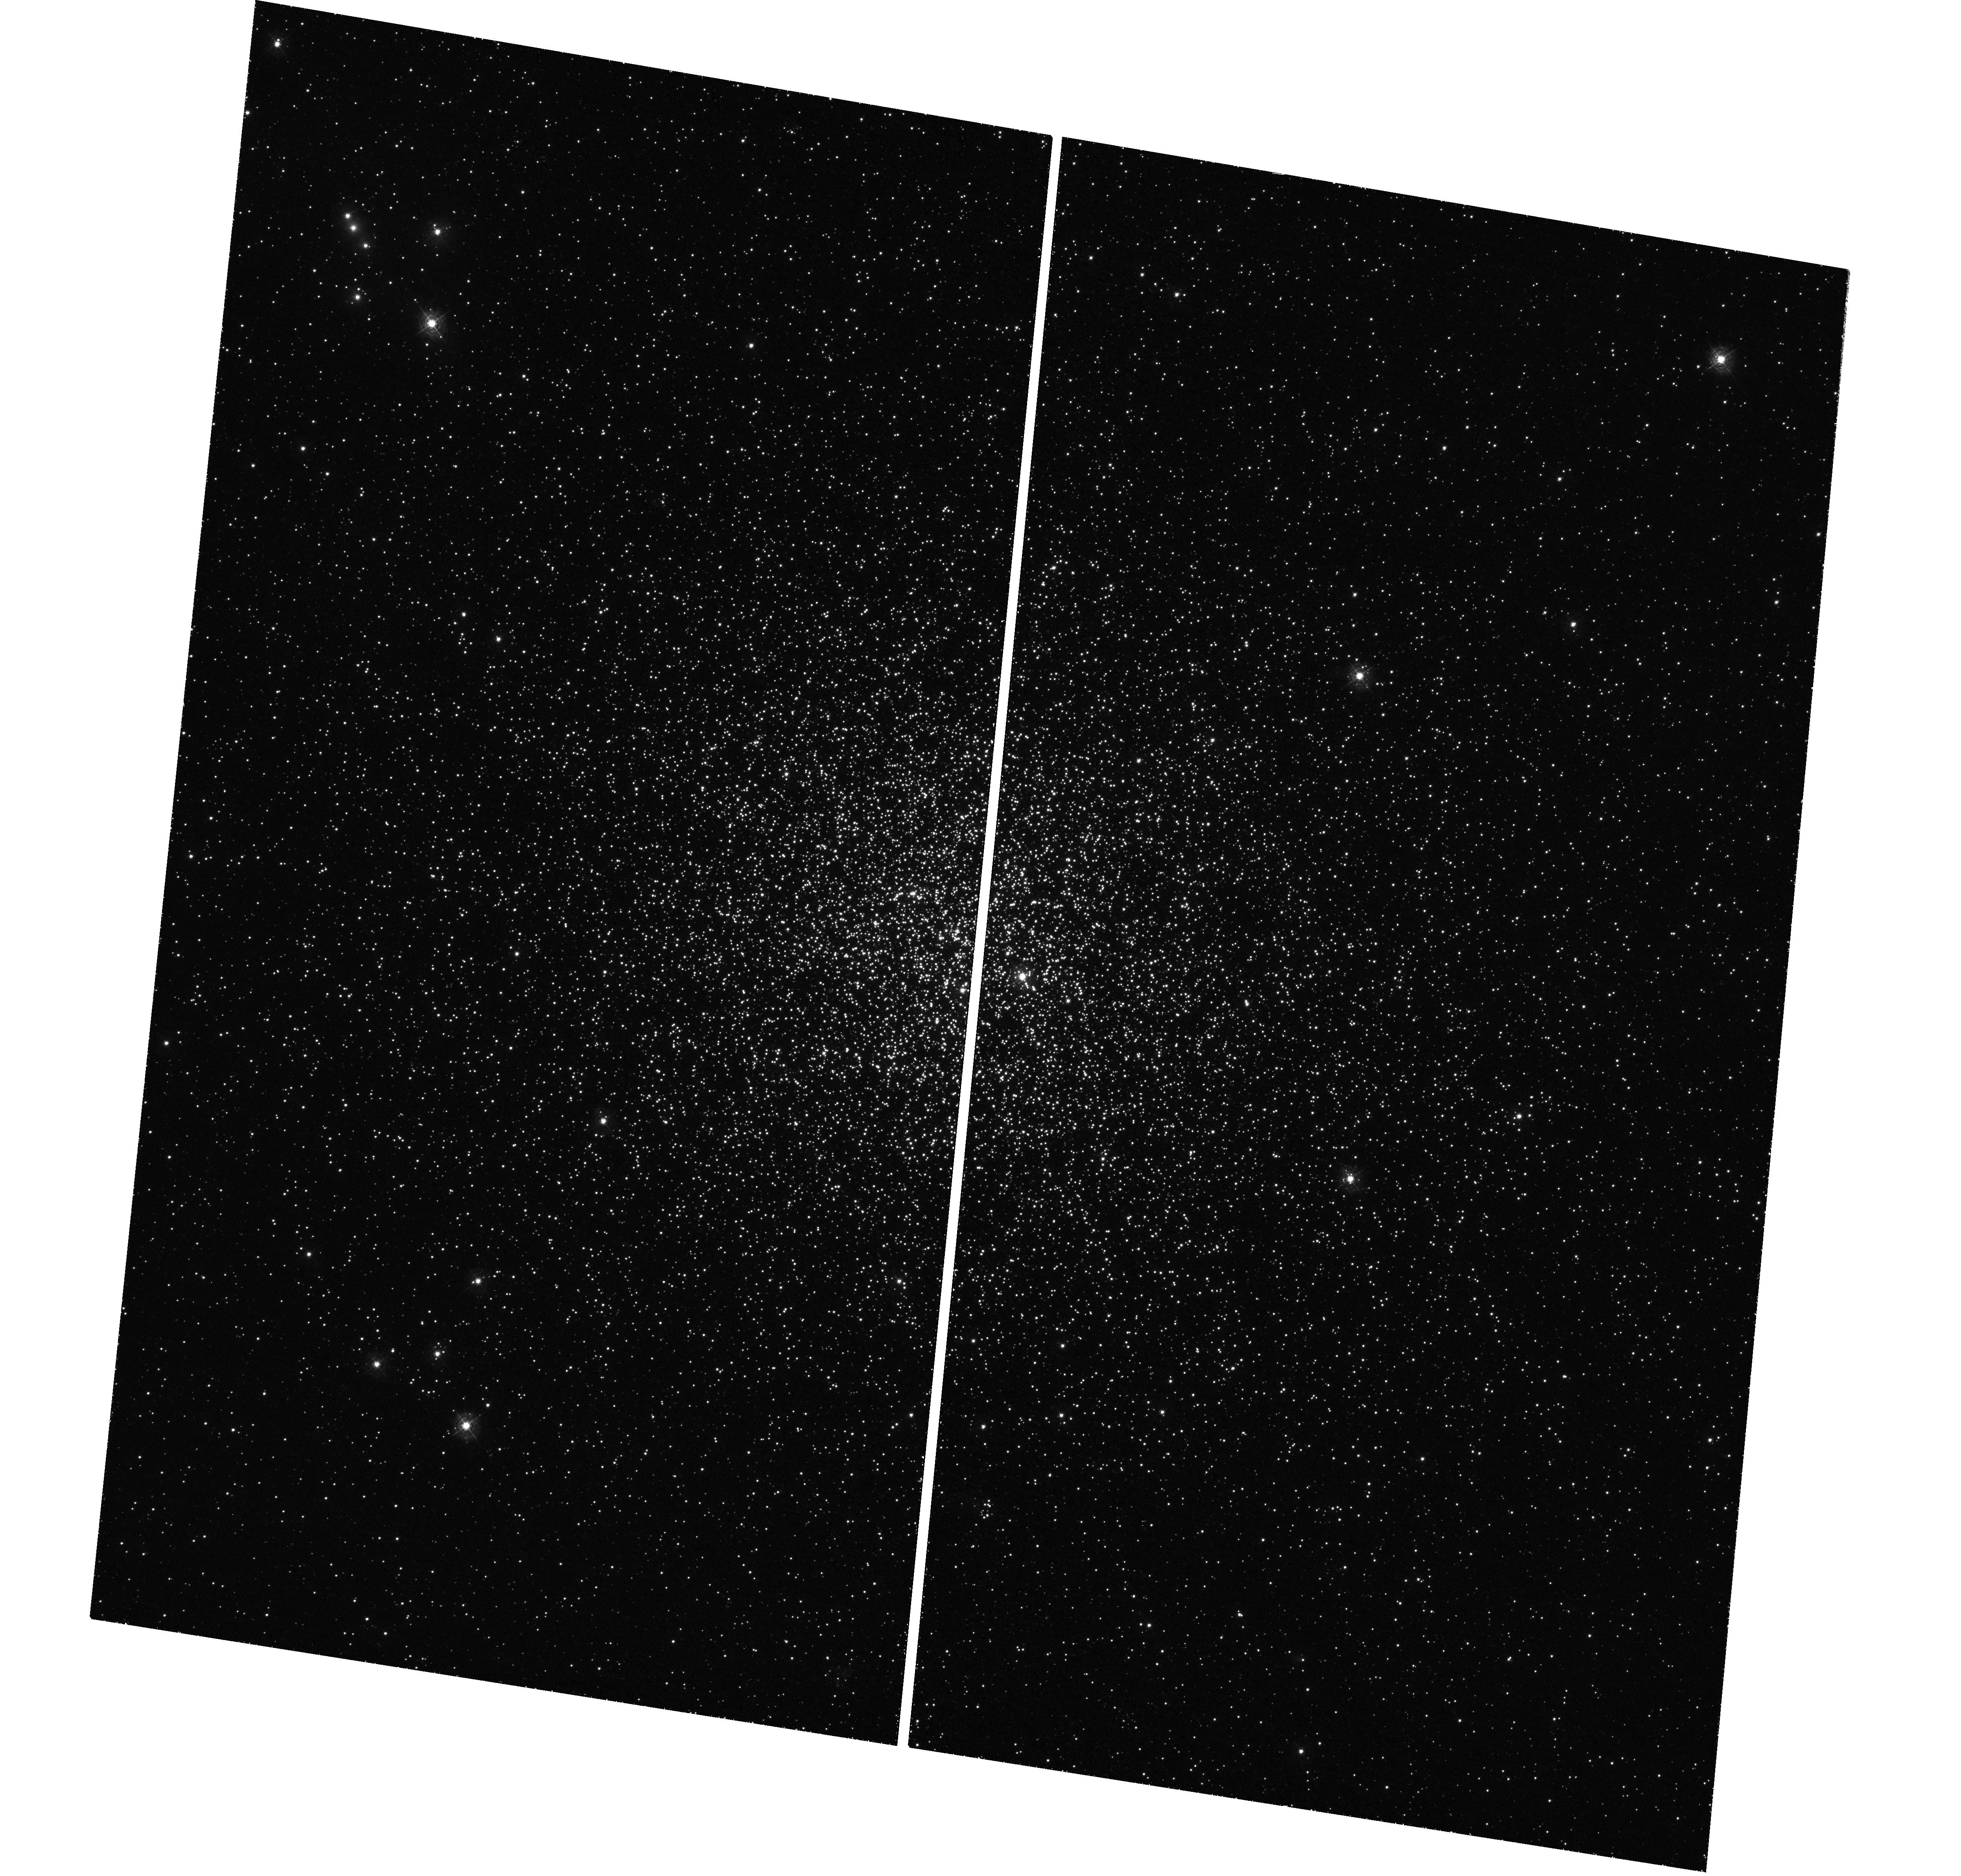
Target: NGC-1783
Instrument: WFC3/UVIS
Filter: F343N
Exposure: 2.6 h
Observation ID: hst_16255_04_wfc3_uvis_f343n_iecc04

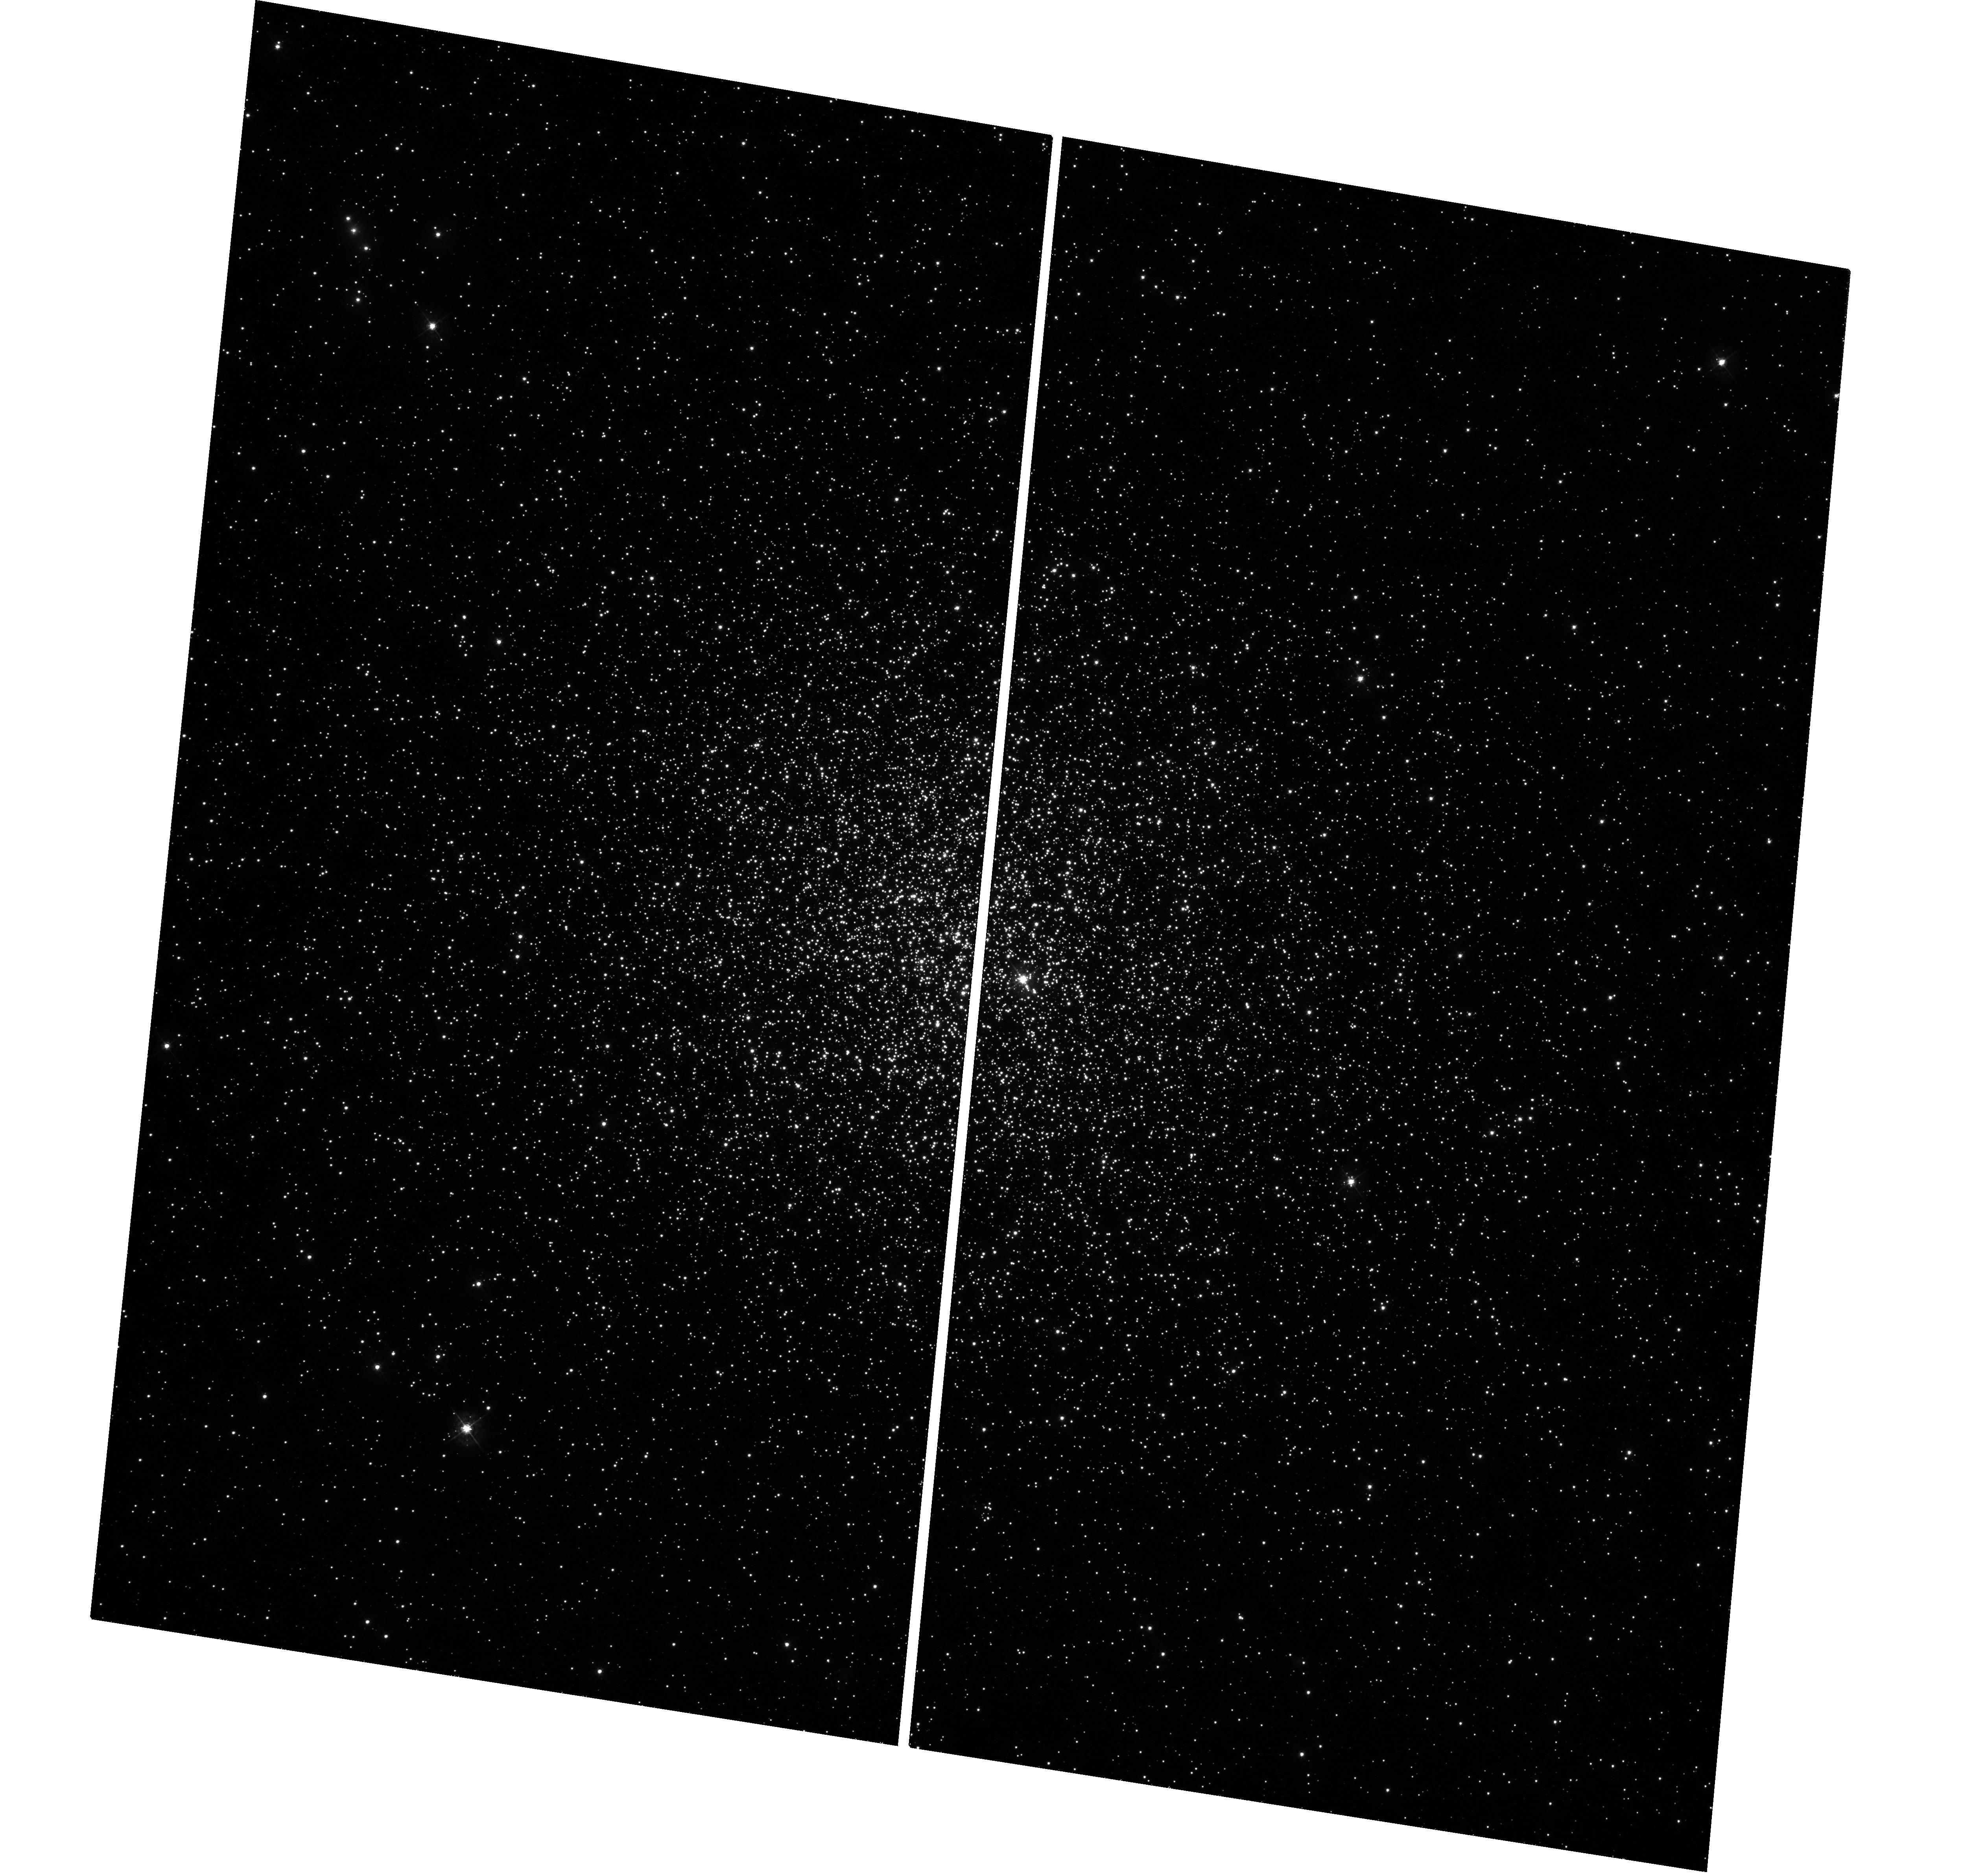
Target: NGC-1783
Instrument: WFC3/UVIS
Filter: F438W
Exposure: 47 min
Observation ID: hst_16255_05_wfc3_uvis_f438w_iecc05

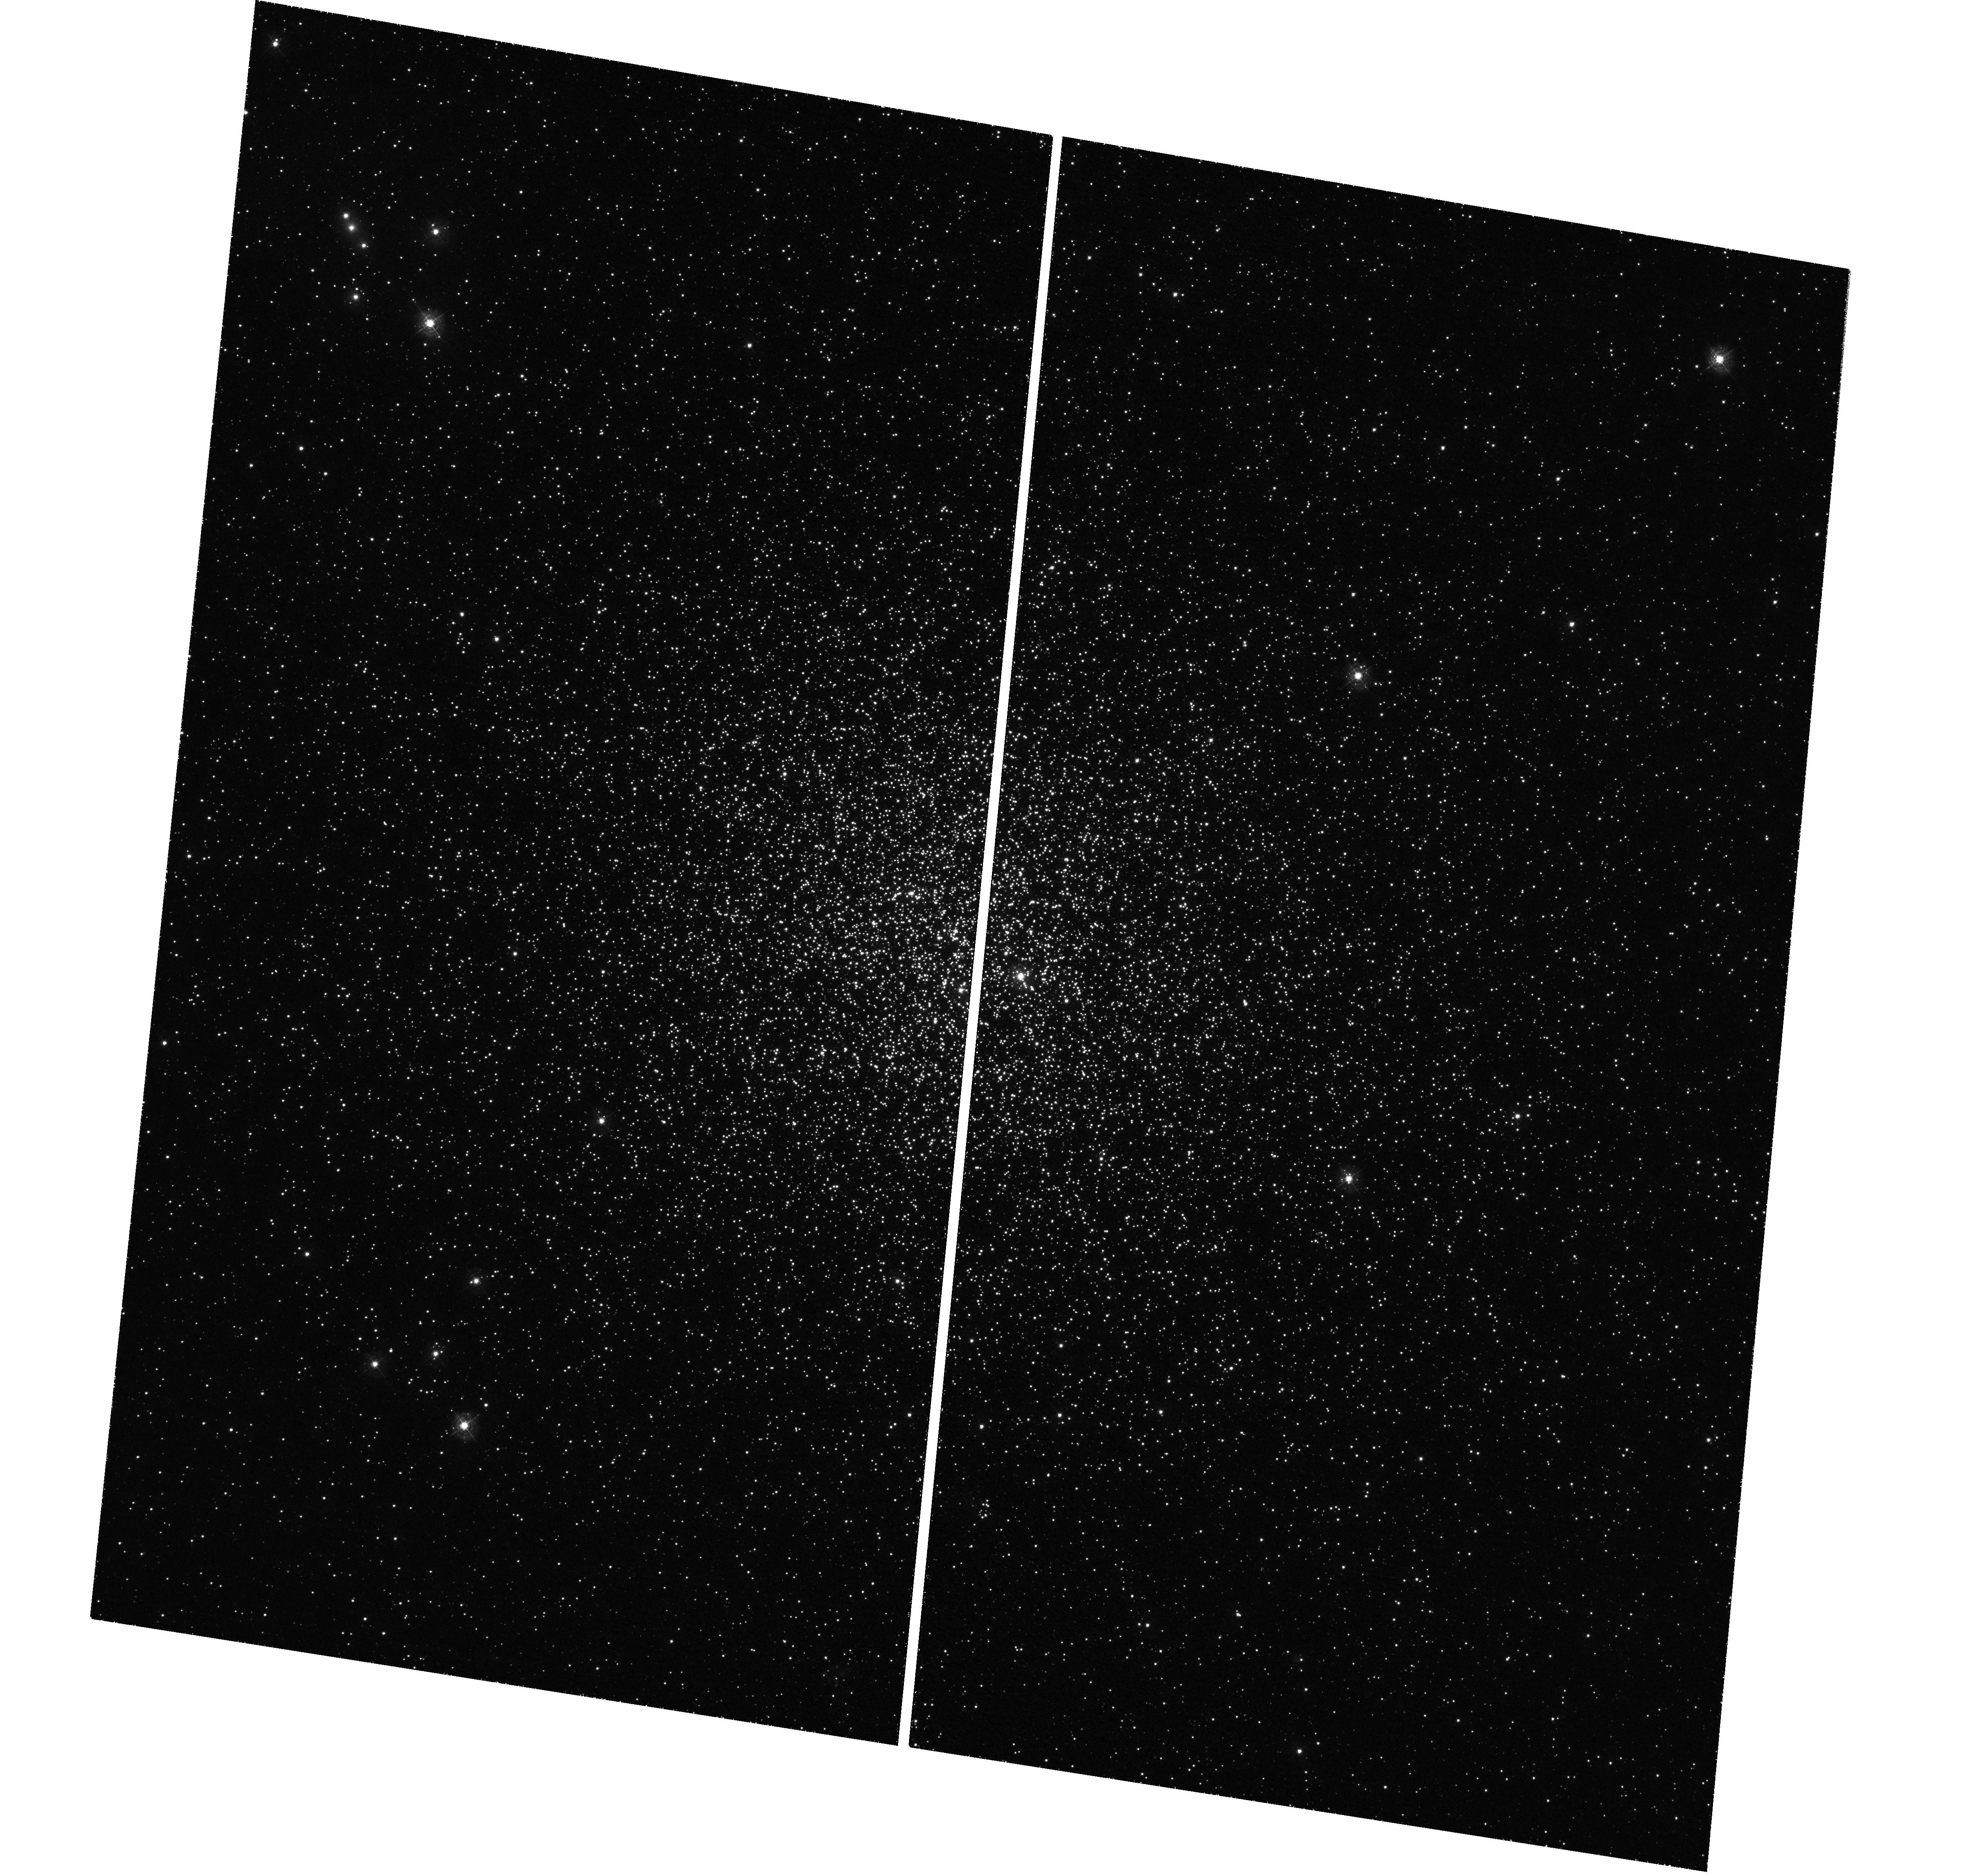
Target: NGC-1783
Instrument: WFC3/UVIS
Filter: F343N
Exposure: 2.6 h
Observation ID: hst_16255_03_wfc3_uvis_f343n_iecc03

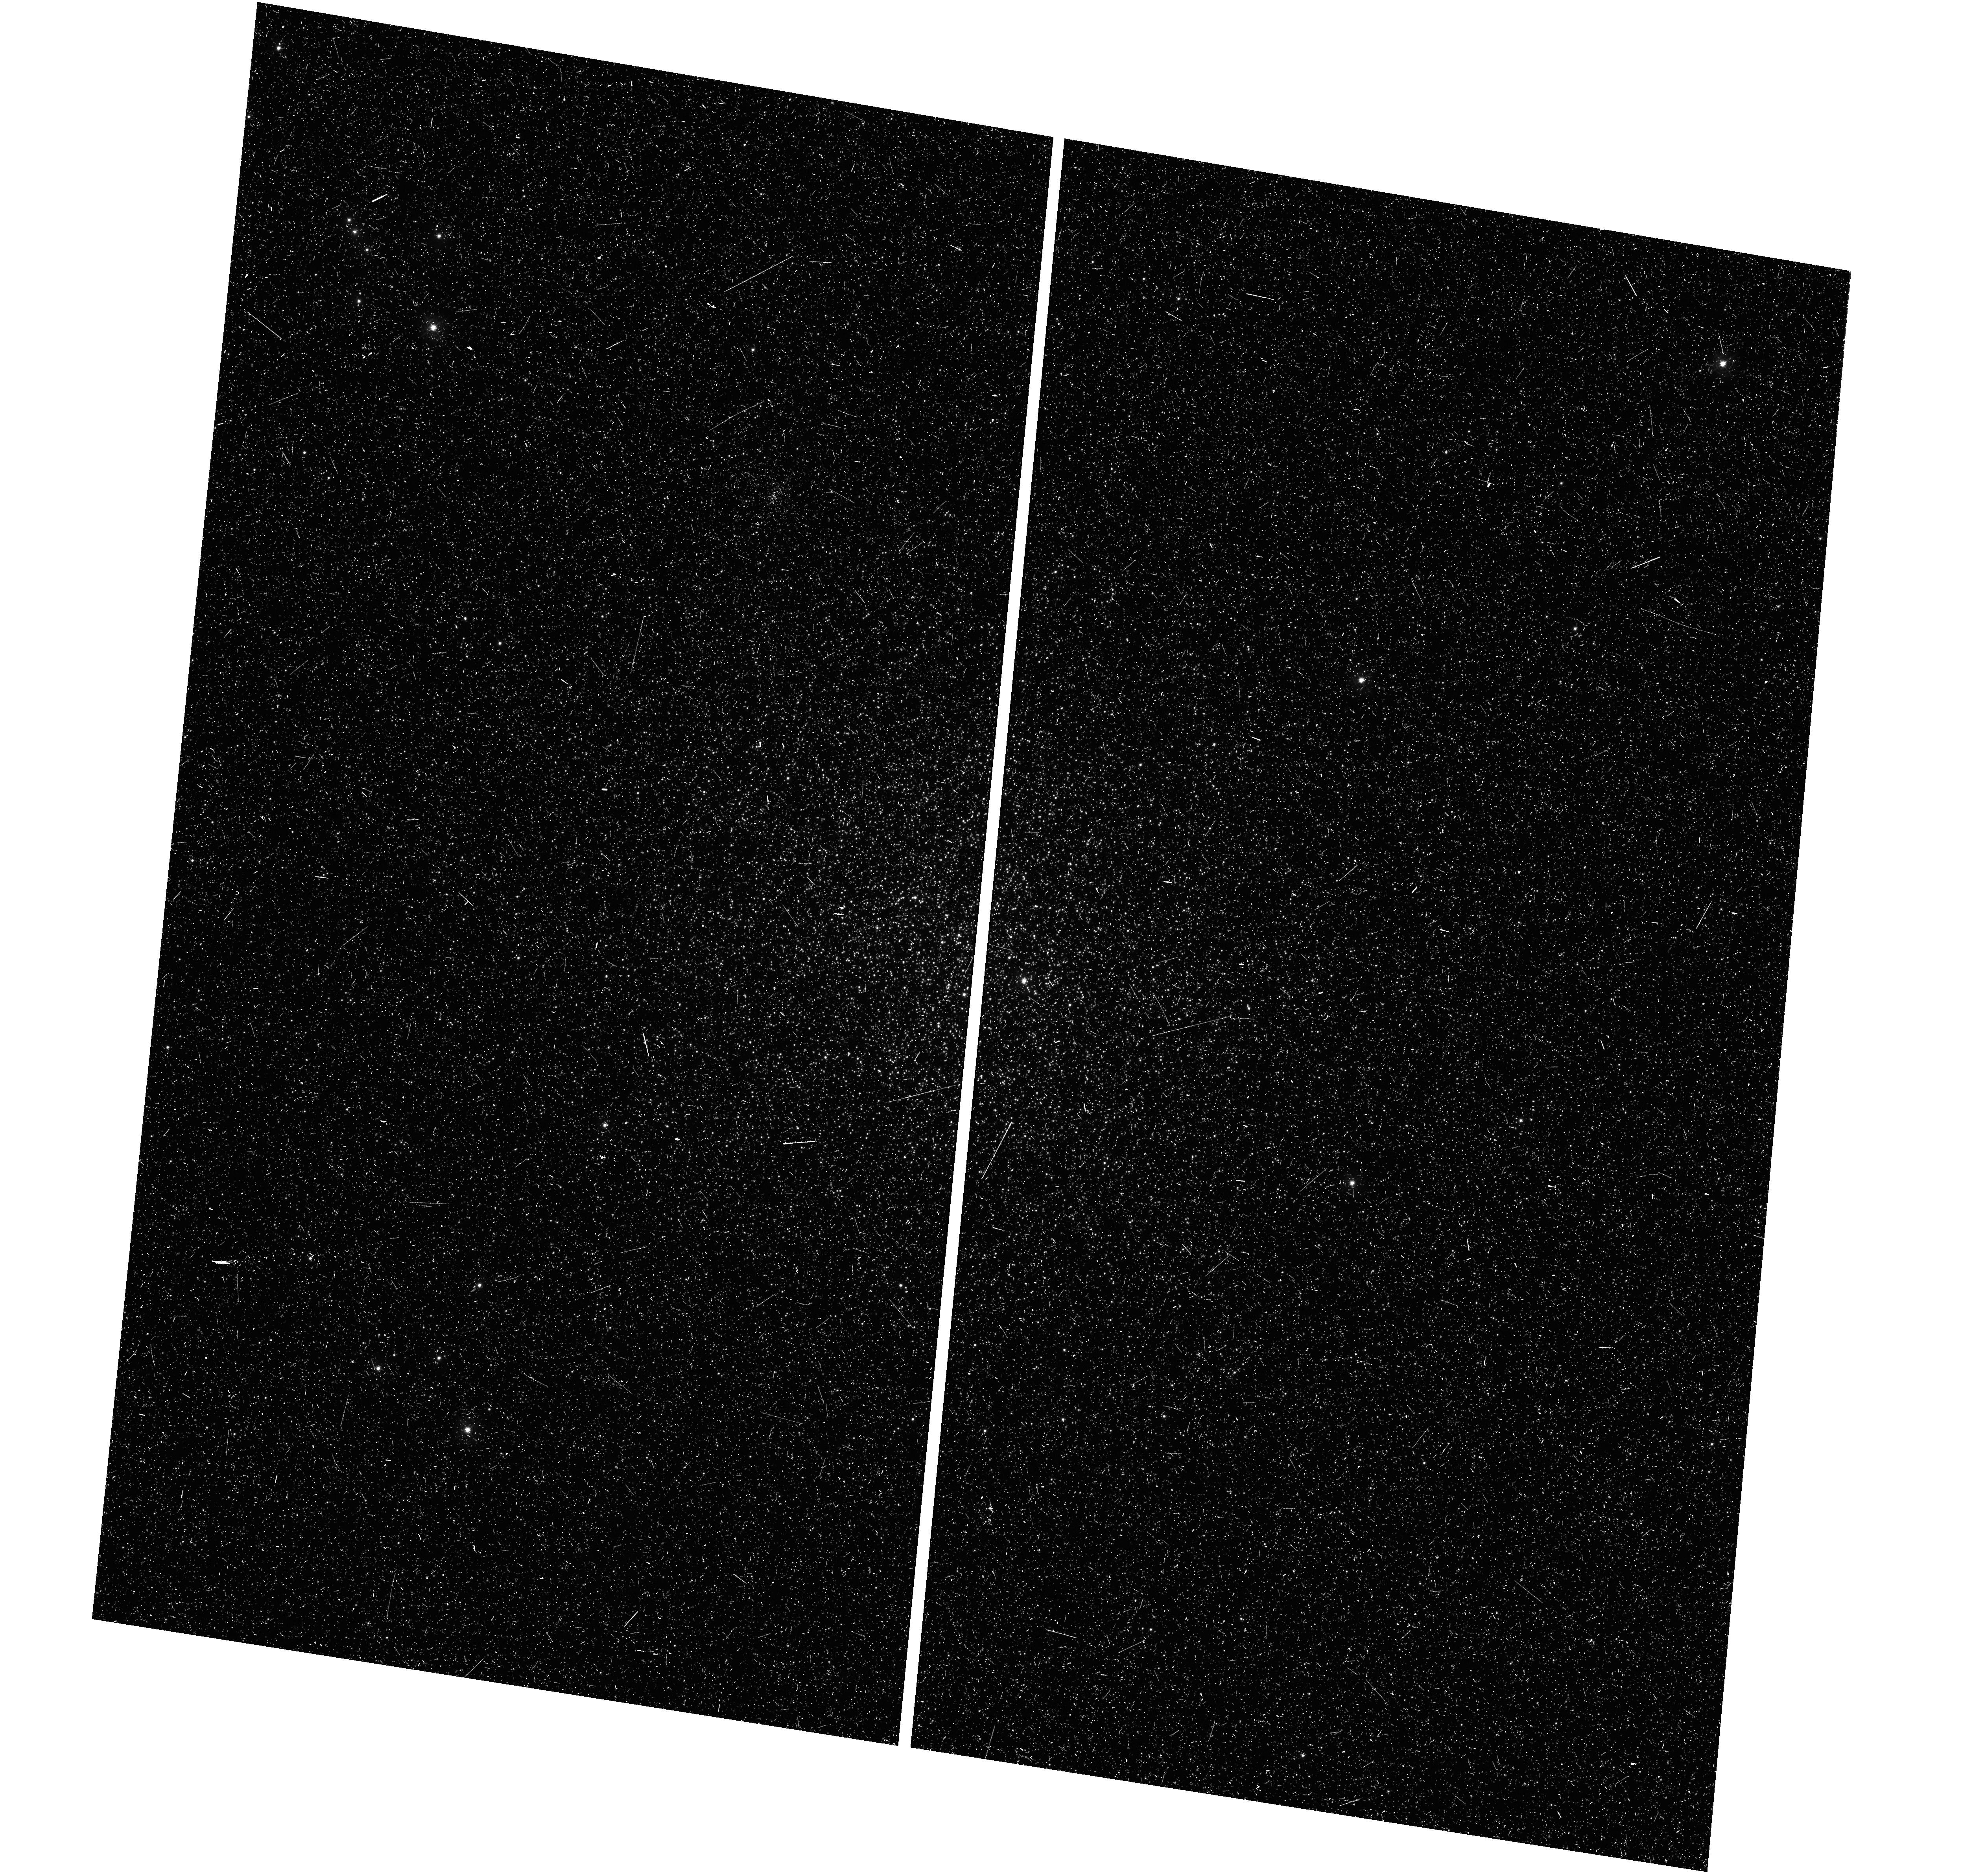
Target: NGC-1783
Instrument: WFC3/UVIS
Filter: F343N
Exposure: 52 min
Observation ID: hst_16255_06_wfc3_uvis_f343n_iecc06

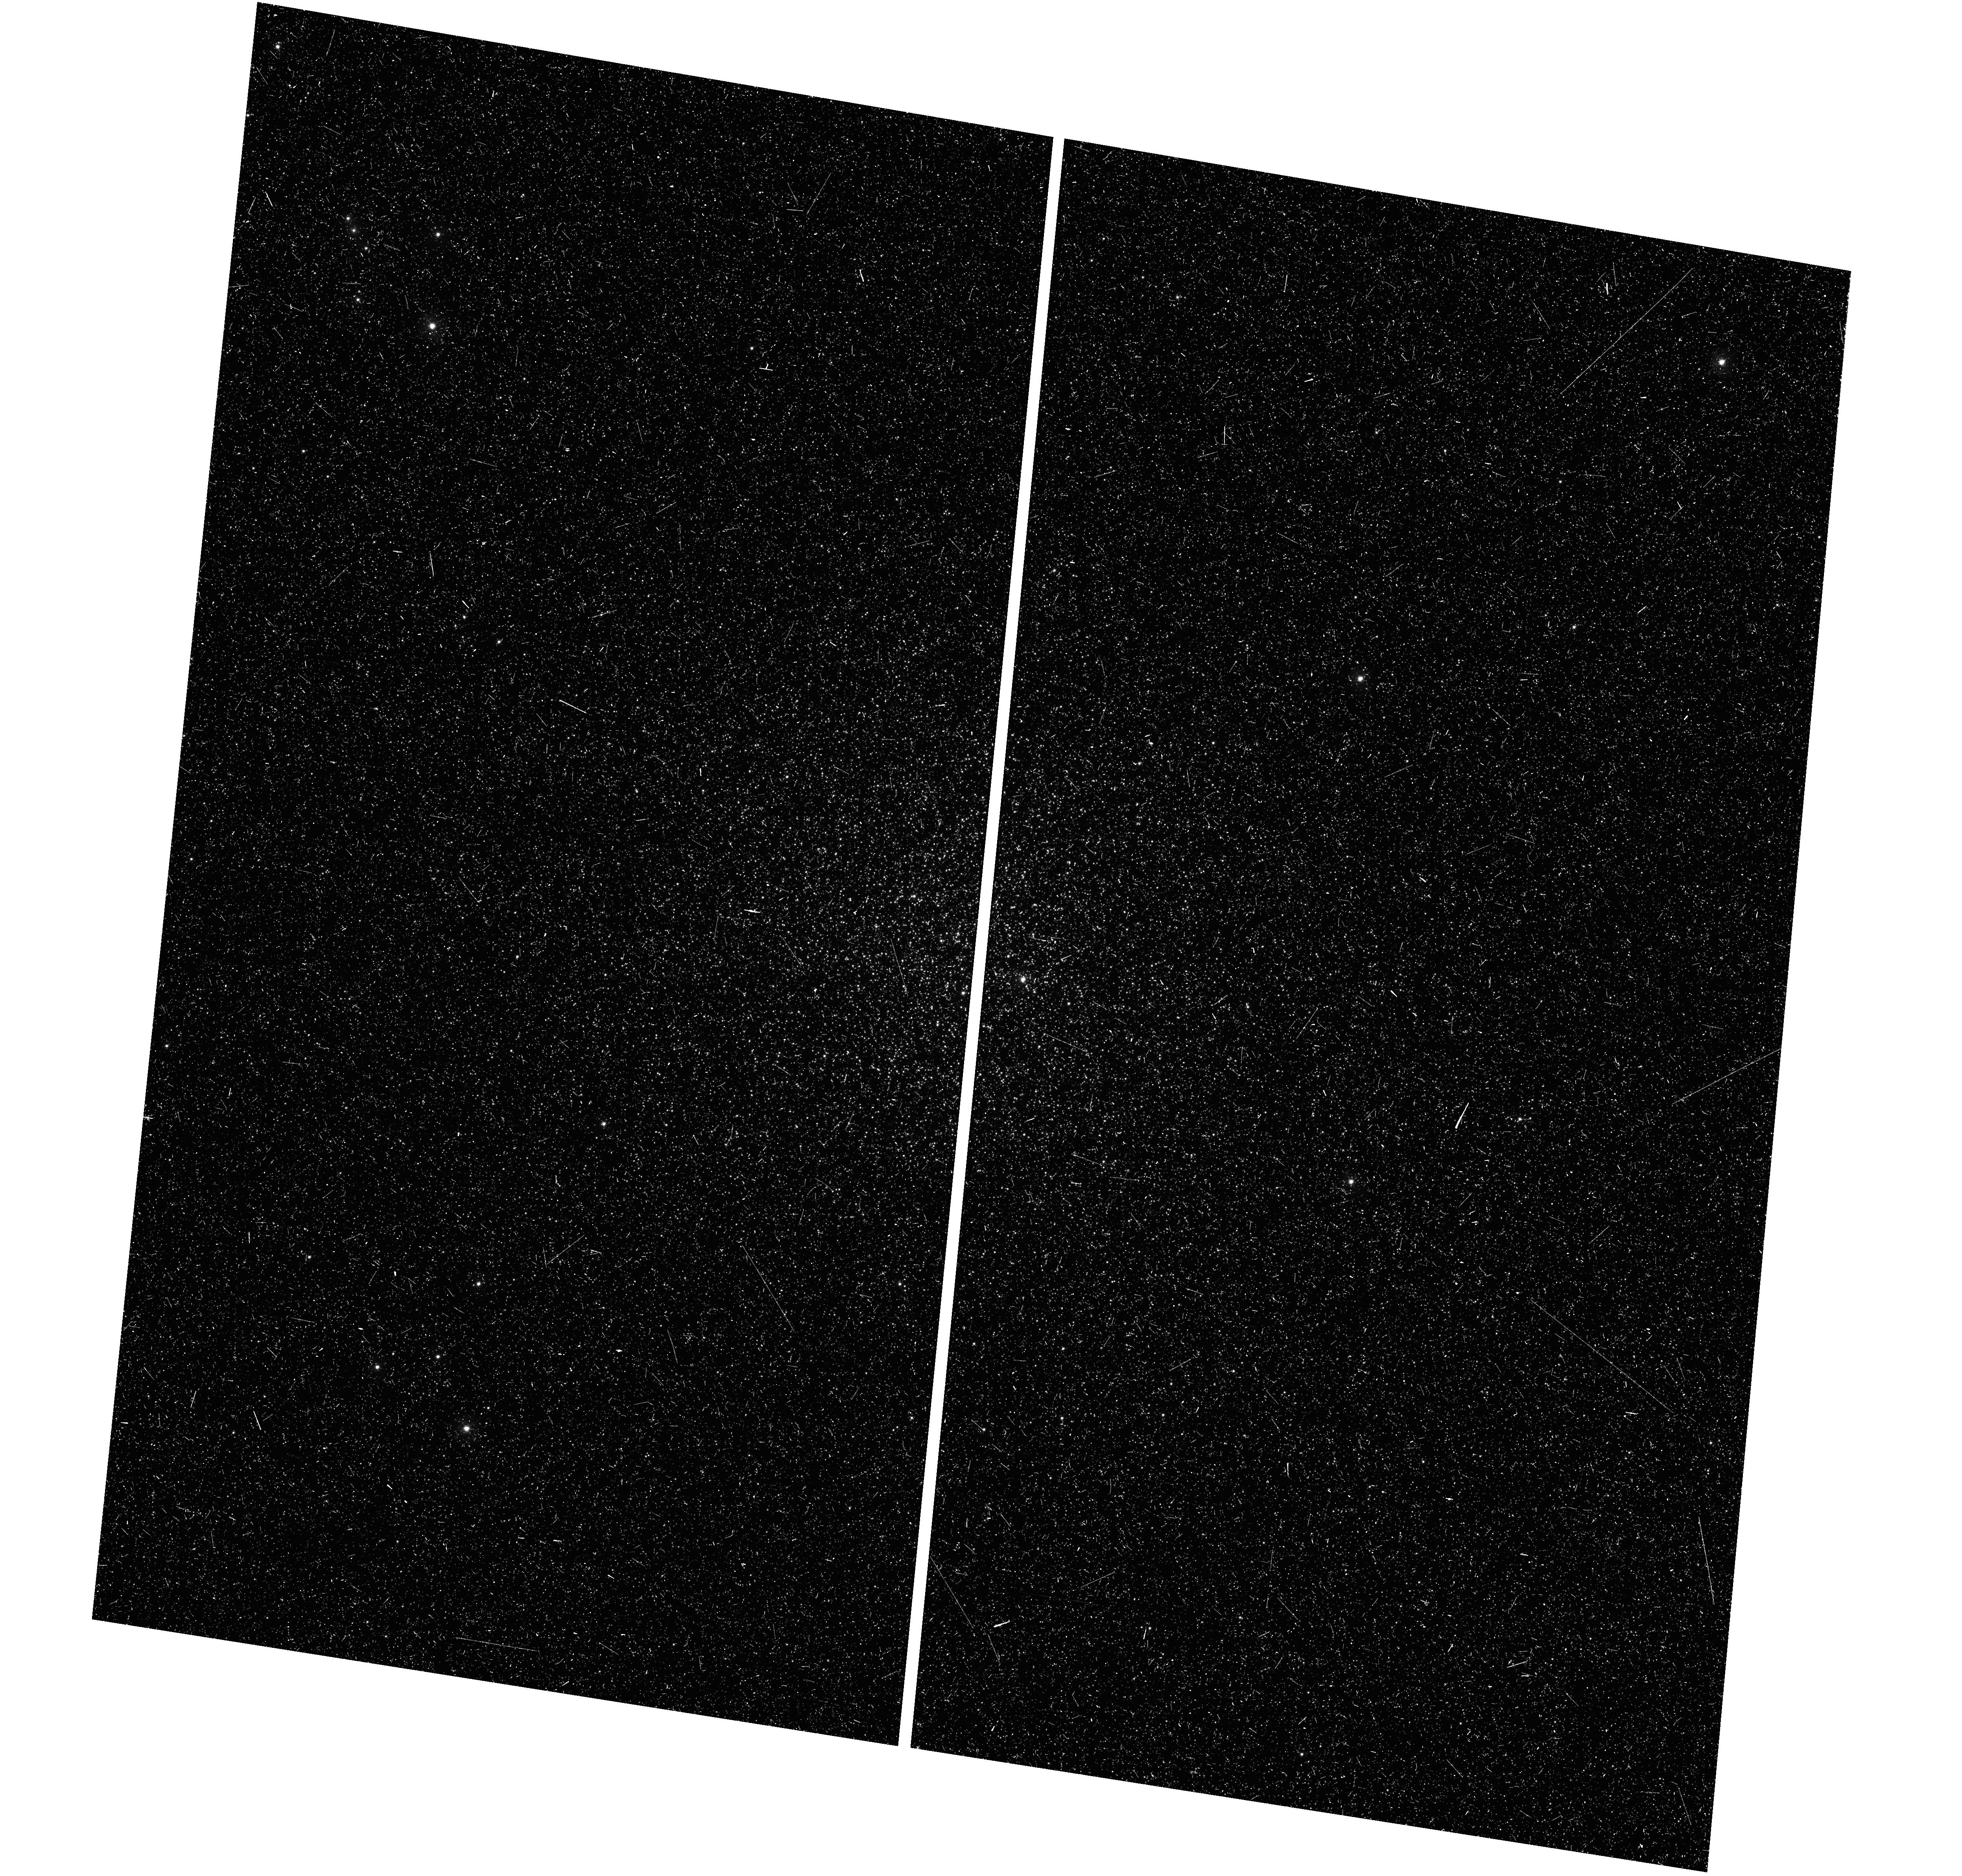
Target: NGC-1783
Instrument: WFC3/UVIS
Filter: F343N
Exposure: 52 min
Observation ID: hst_16255_05_wfc3_uvis_f343n_iecc05

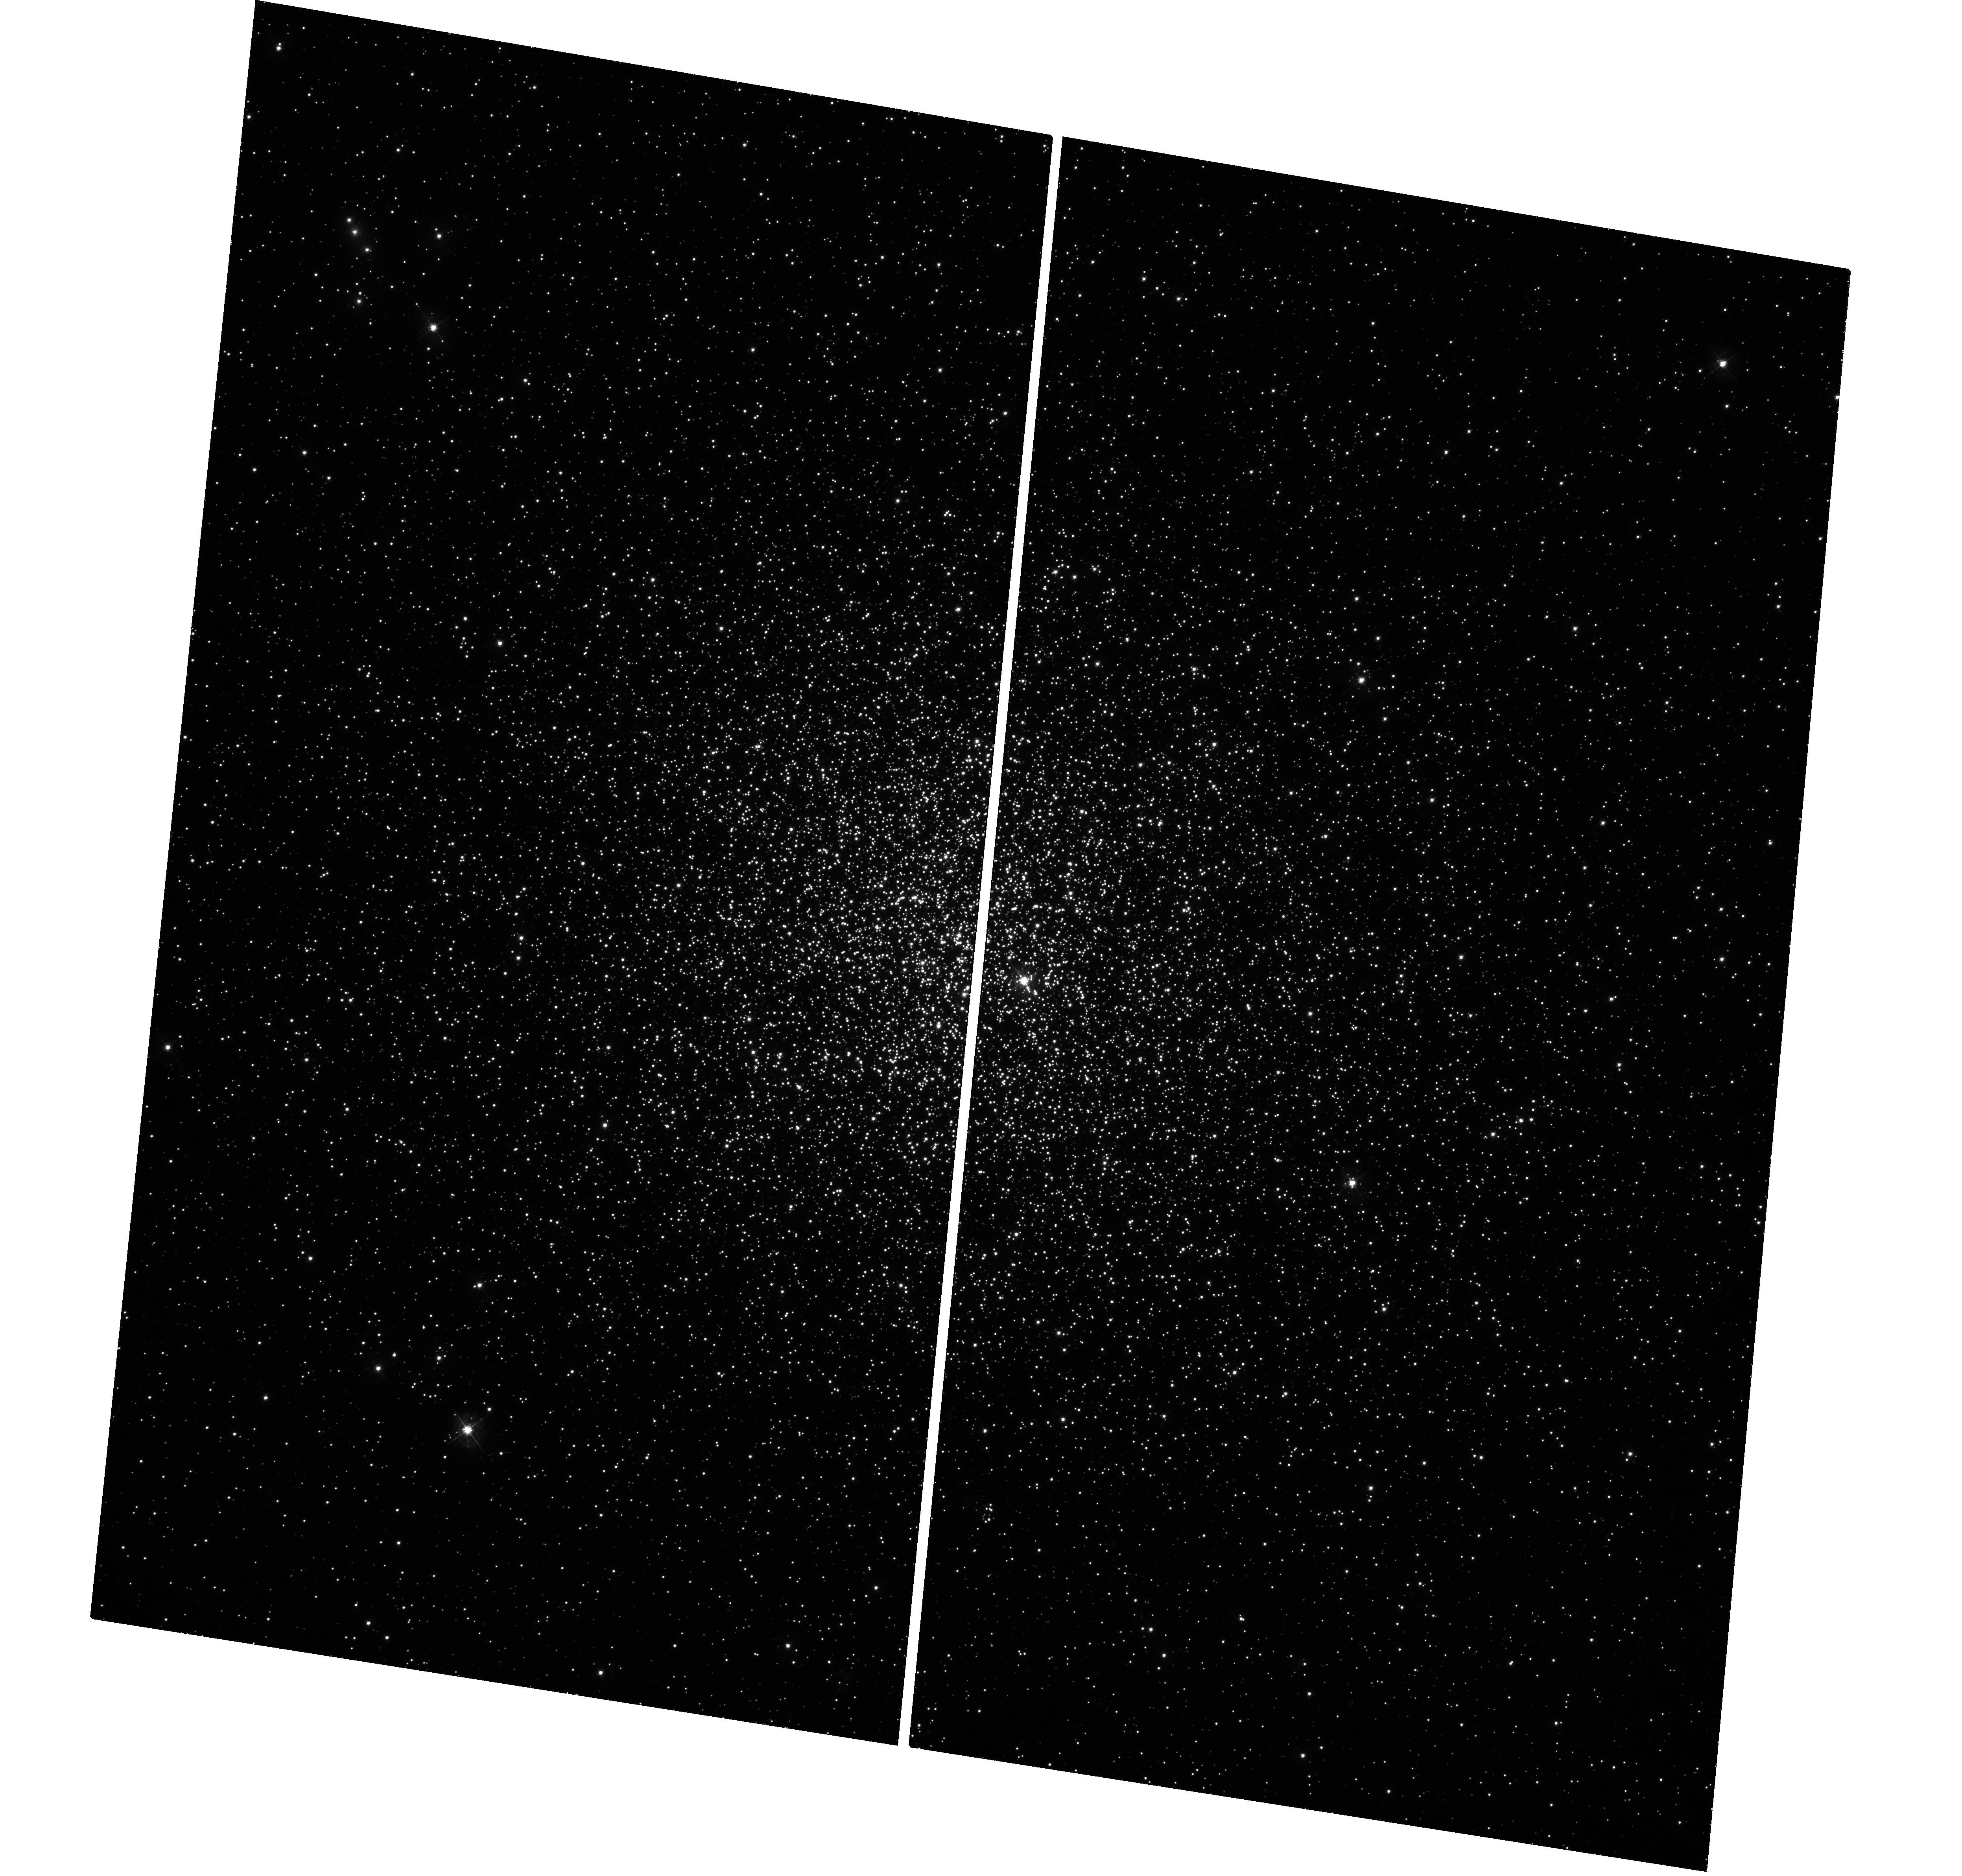
Target: NGC-1783
Instrument: WFC3/UVIS
Filter: F438W
Exposure: 47 min
Observation ID: hst_16255_06_wfc3_uvis_f438w_iecc06

Pinpointing the Onset of Multiple Populations in Globular Clusters (PI: Dalessandro, Emanuele)

Studies of massive stellar clusters in the Large and Small Magellanic Clouds, spanning a wide range of ages from 100 Myr to 11 Gyr, have potentially pinpointed the onset of the multiple populations (MPs) phenomenon. Focusing on clusters with similar mass (~10^5 Msun), all systems with ages above 2 Gyr were found to host MPs while clusters below this limit do not. Such a relation with age is not expected in any scenario for the origin of MPs, and constitutes one of the most important findings in the field in recent years. One potential explanation for the observations is that MPs do exist within the young clusters, but only below a certain stellar mass limit. We propose to obtain deeper imaging of NGC 1783, a 1.7 Gyr cluster that does not show MPs on its RGB (~1.6 Msun), in order to search for splitting along main sequence stars (~1 Msun and below) caused by the chemical anomalies. Based on stellar isochrones with MPs abundance variations, we expect to observe main sequence splitting with an additional 10 orbits of exposure using our unique optical-UV filter combination. Determining if a stellar mass limit exists for MPs would consistute a major step forward in the search for the origin of the multiple populations phenomenon.